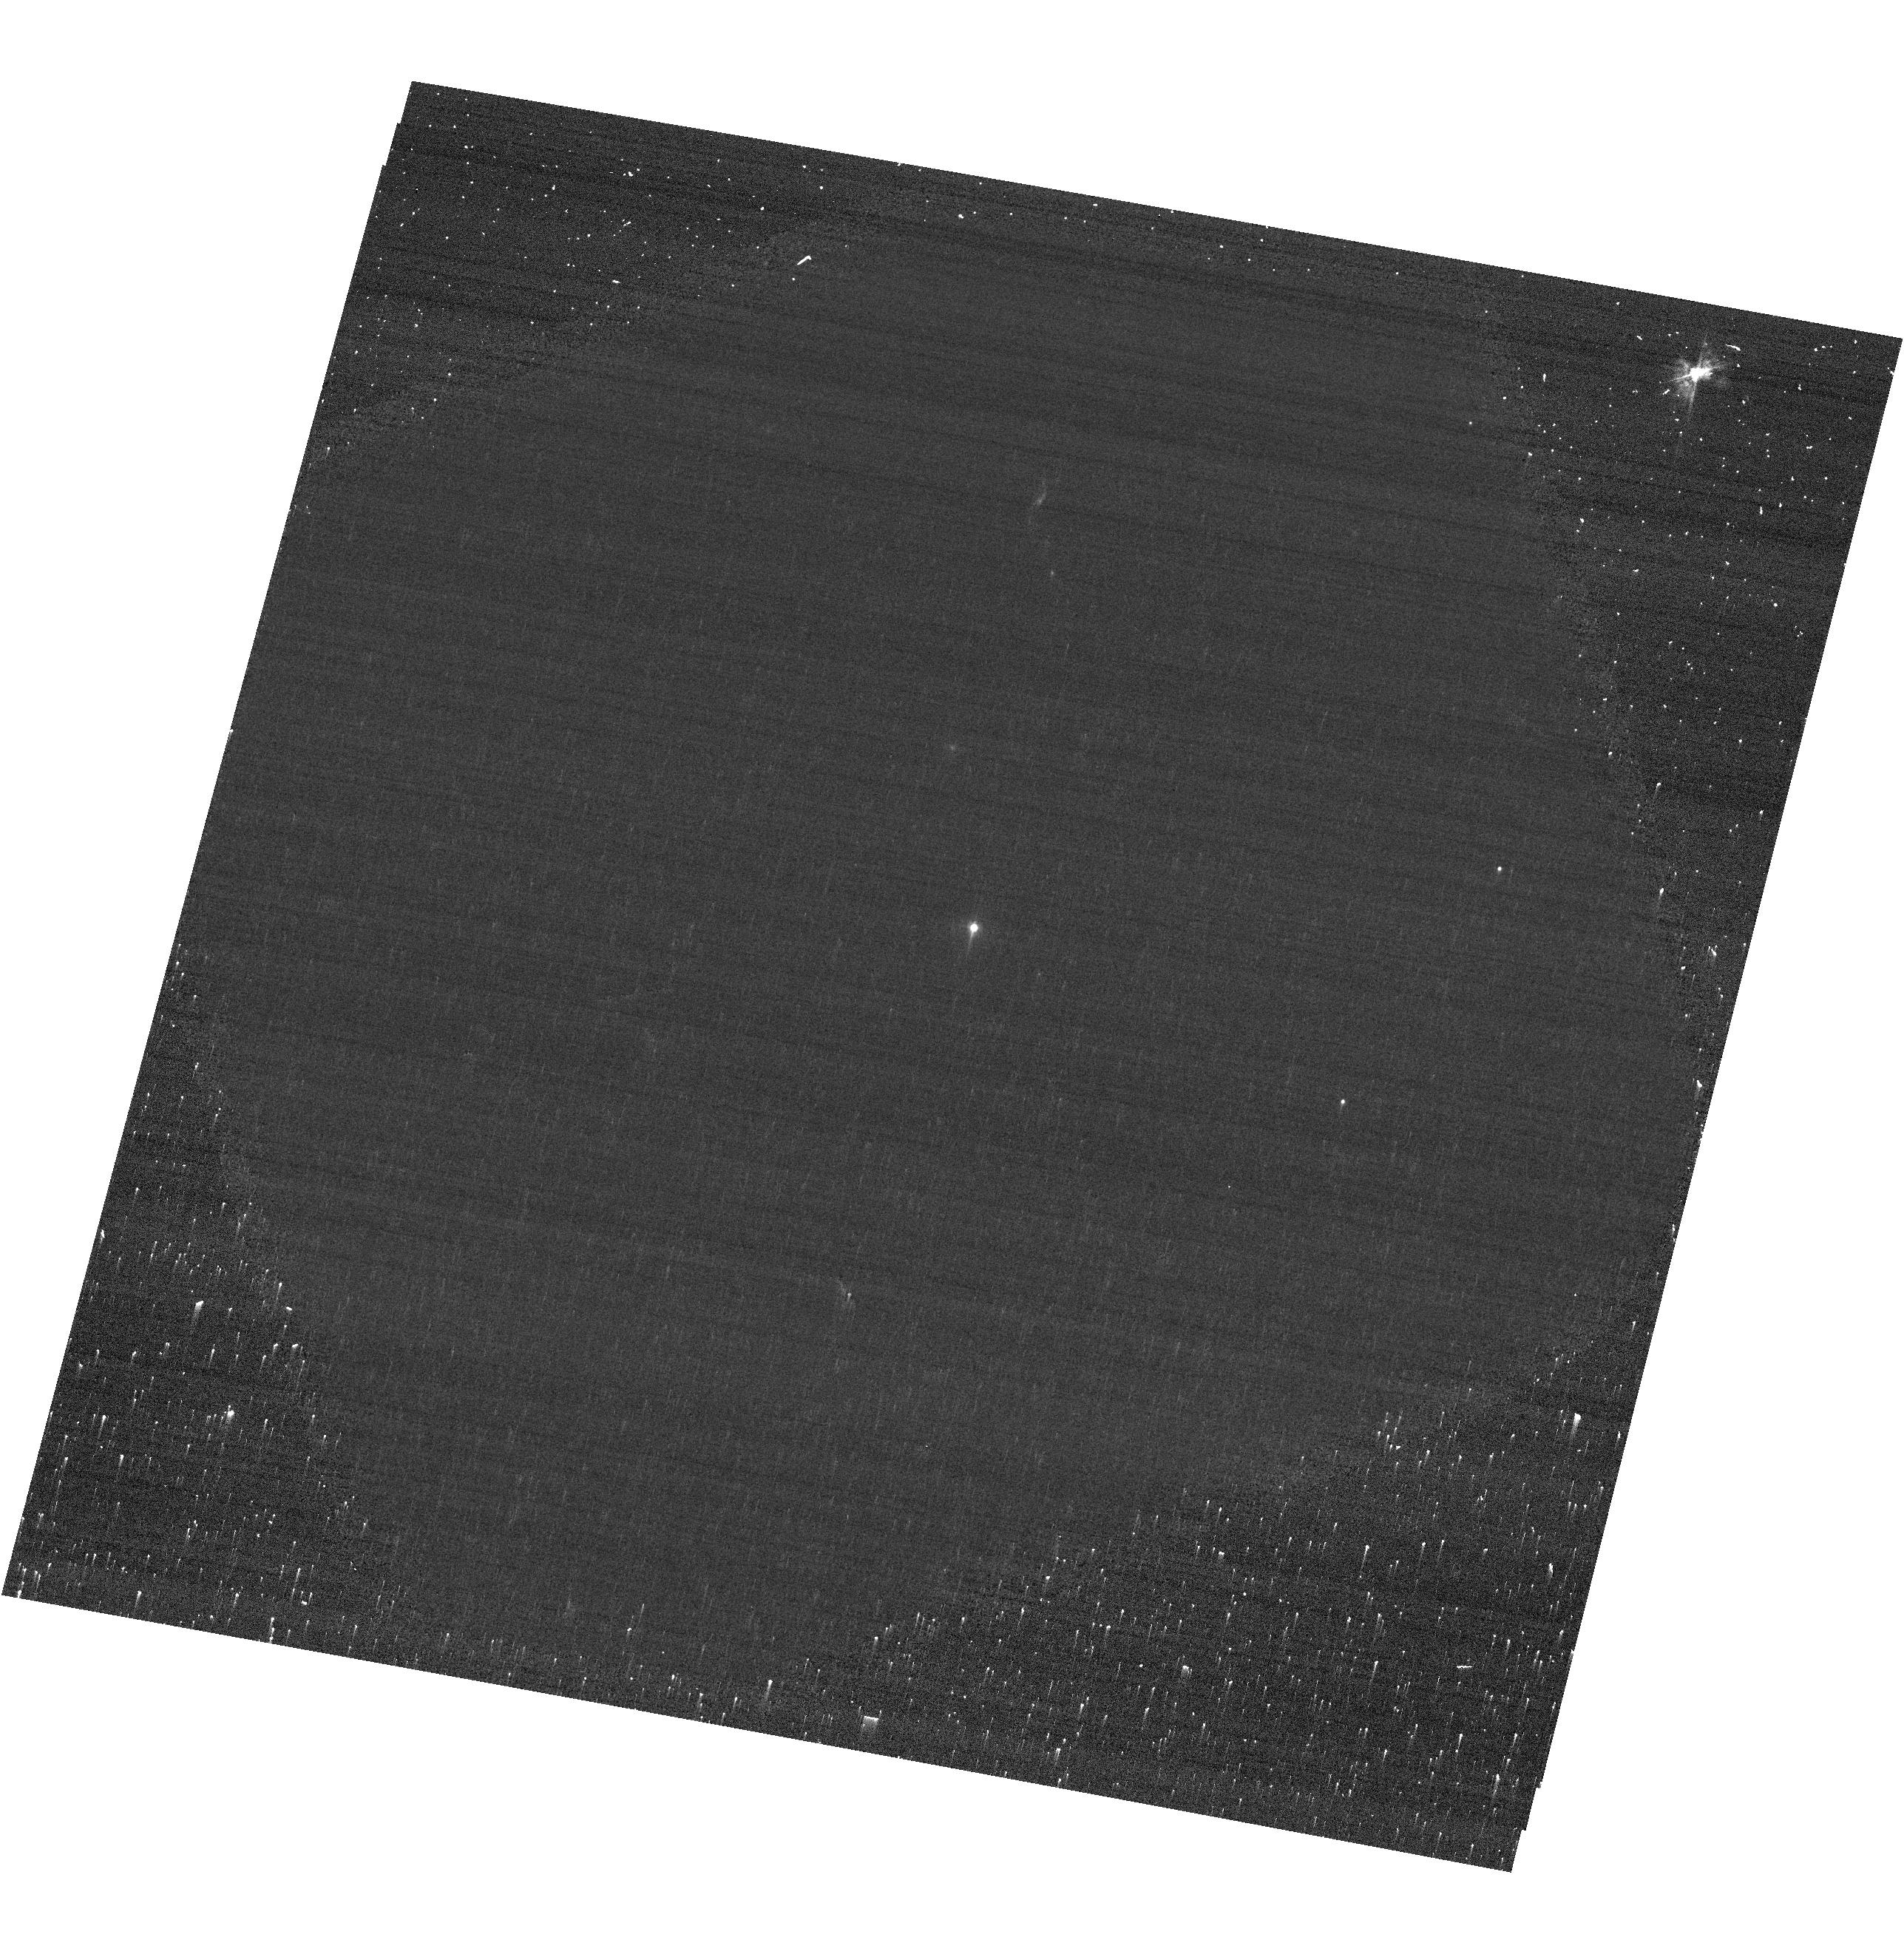
Target: ASASSN-2015LH
Instrument: ACS/WFC
Filter: F435W
Exposure: 7 min
Observation ID: hst_14348_01_acs_wfc_f435w-pol60uv_jcvh01

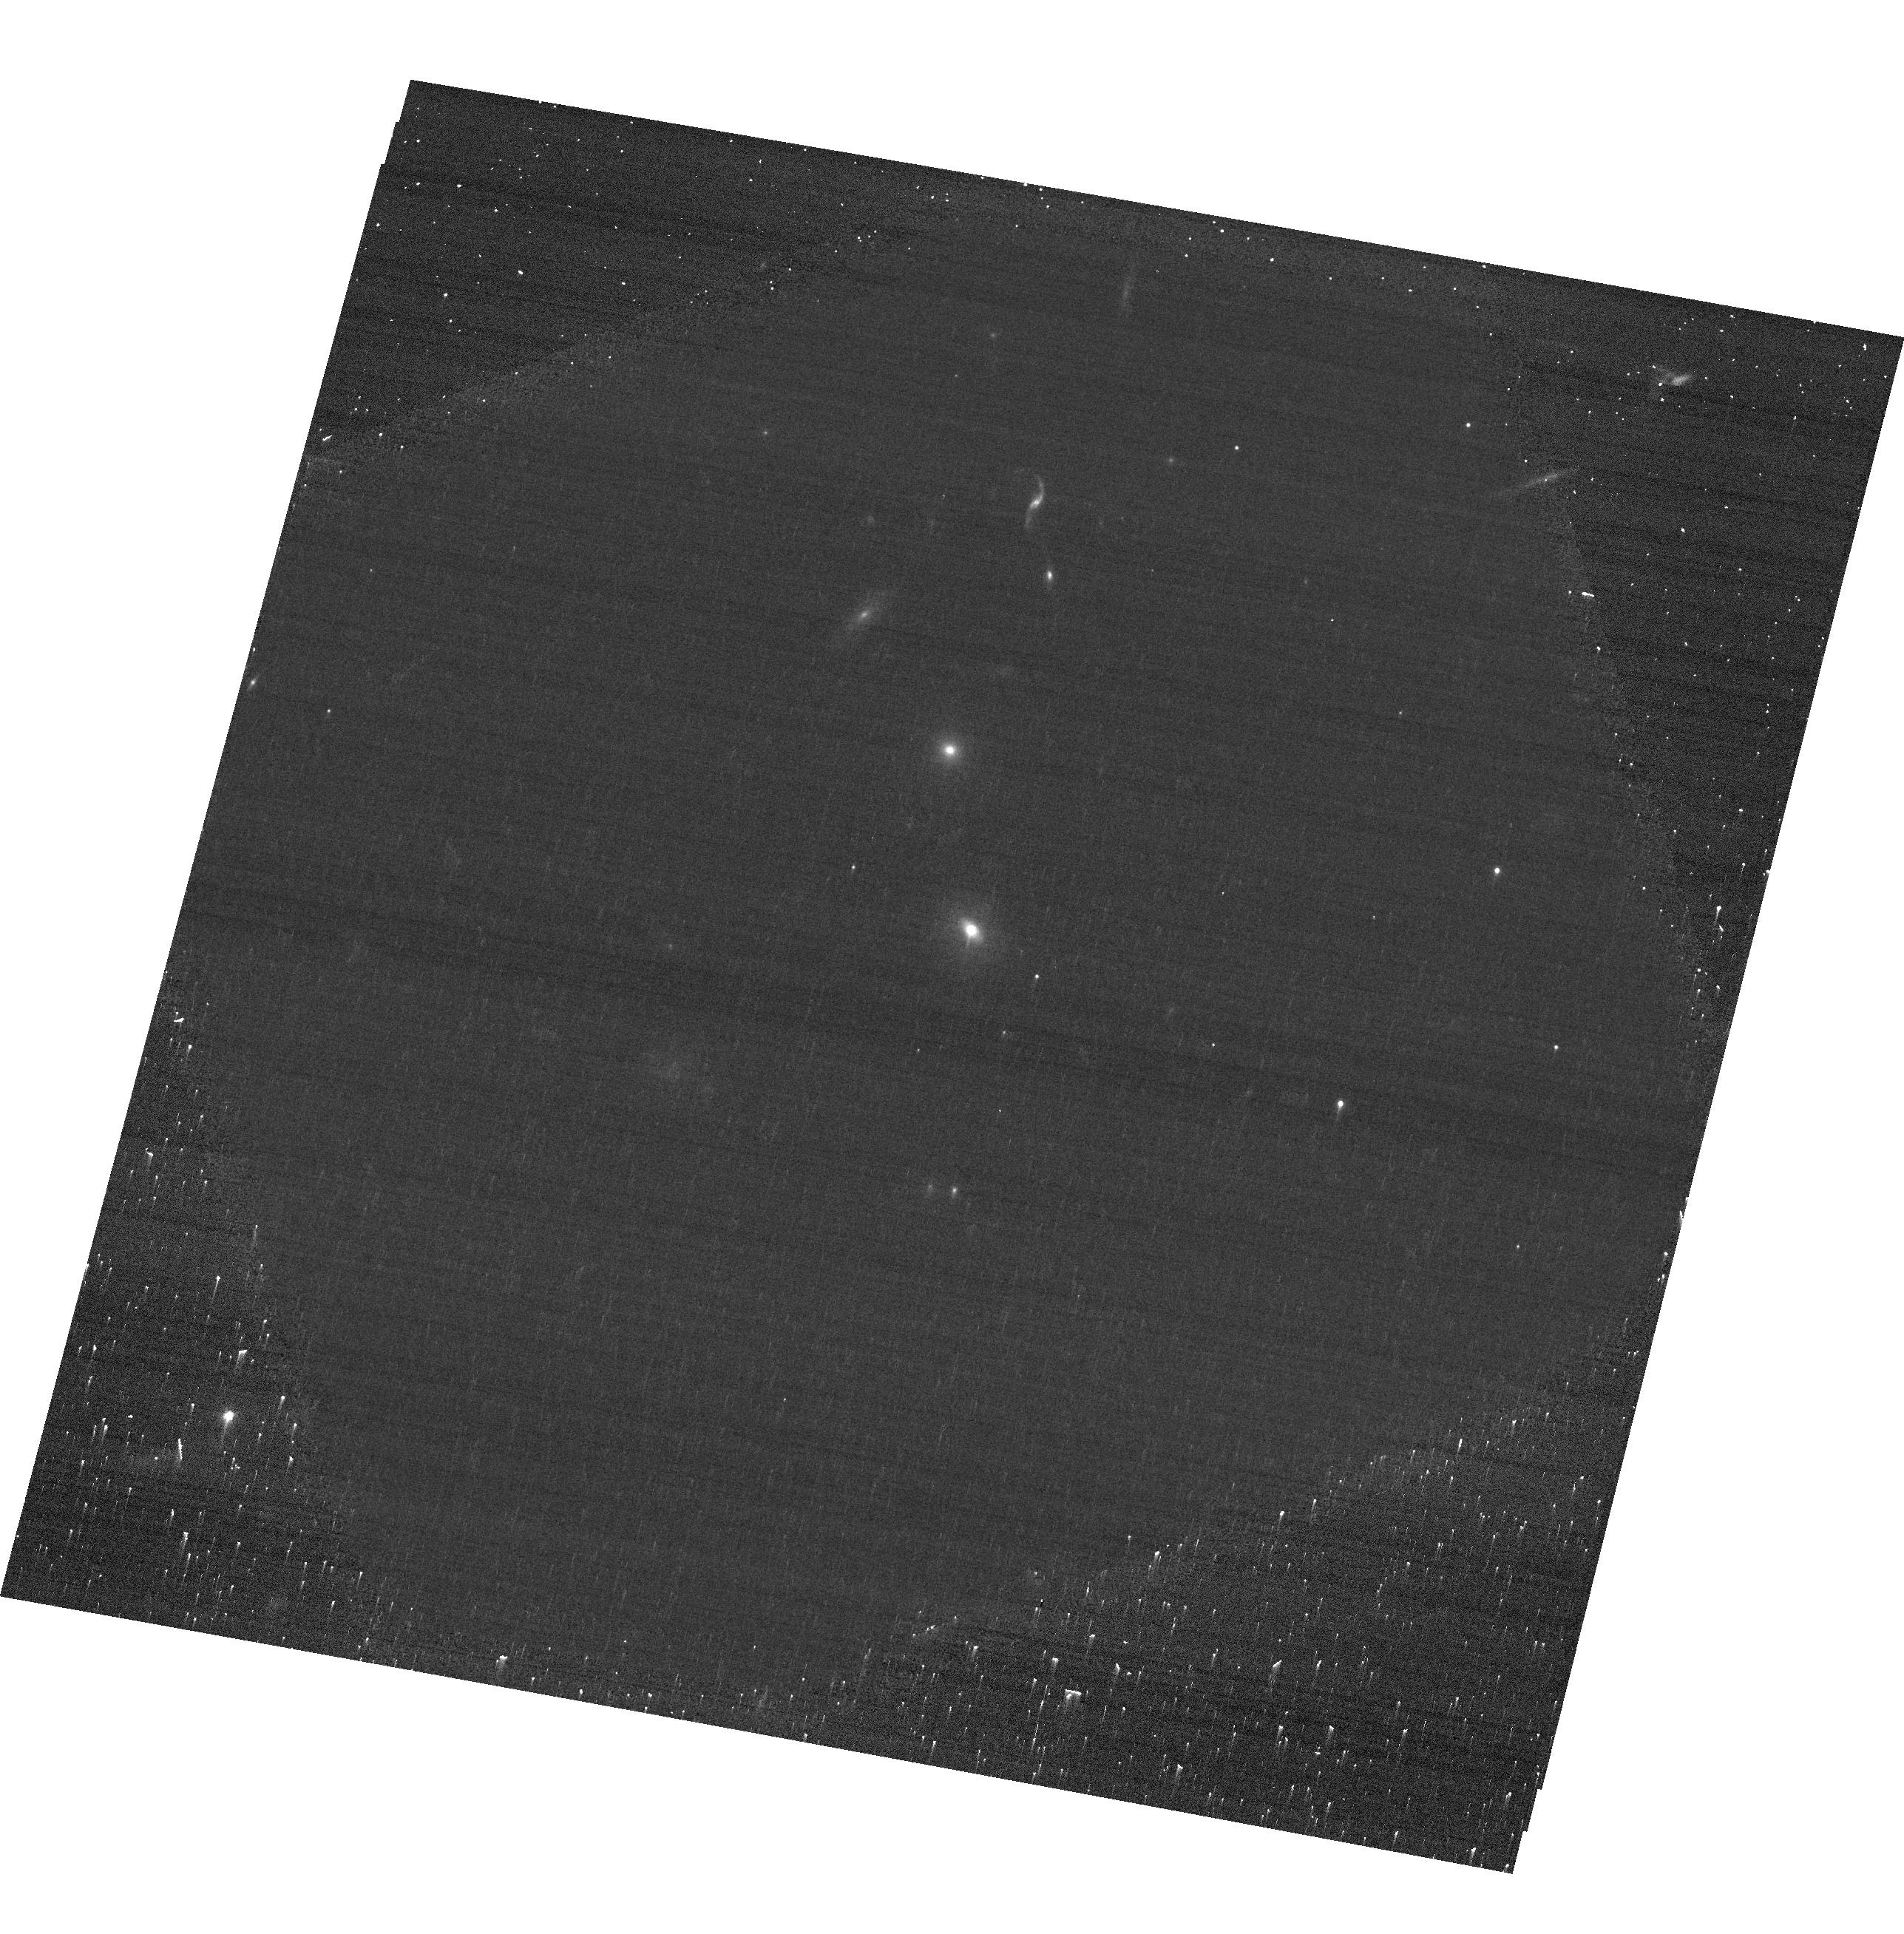
Target: ASASSN-2015LH
Instrument: ACS/WFC
Filter: F775W
Exposure: 7 min
Observation ID: hst_14348_01_acs_wfc_f775w-pol0v_jcvh01

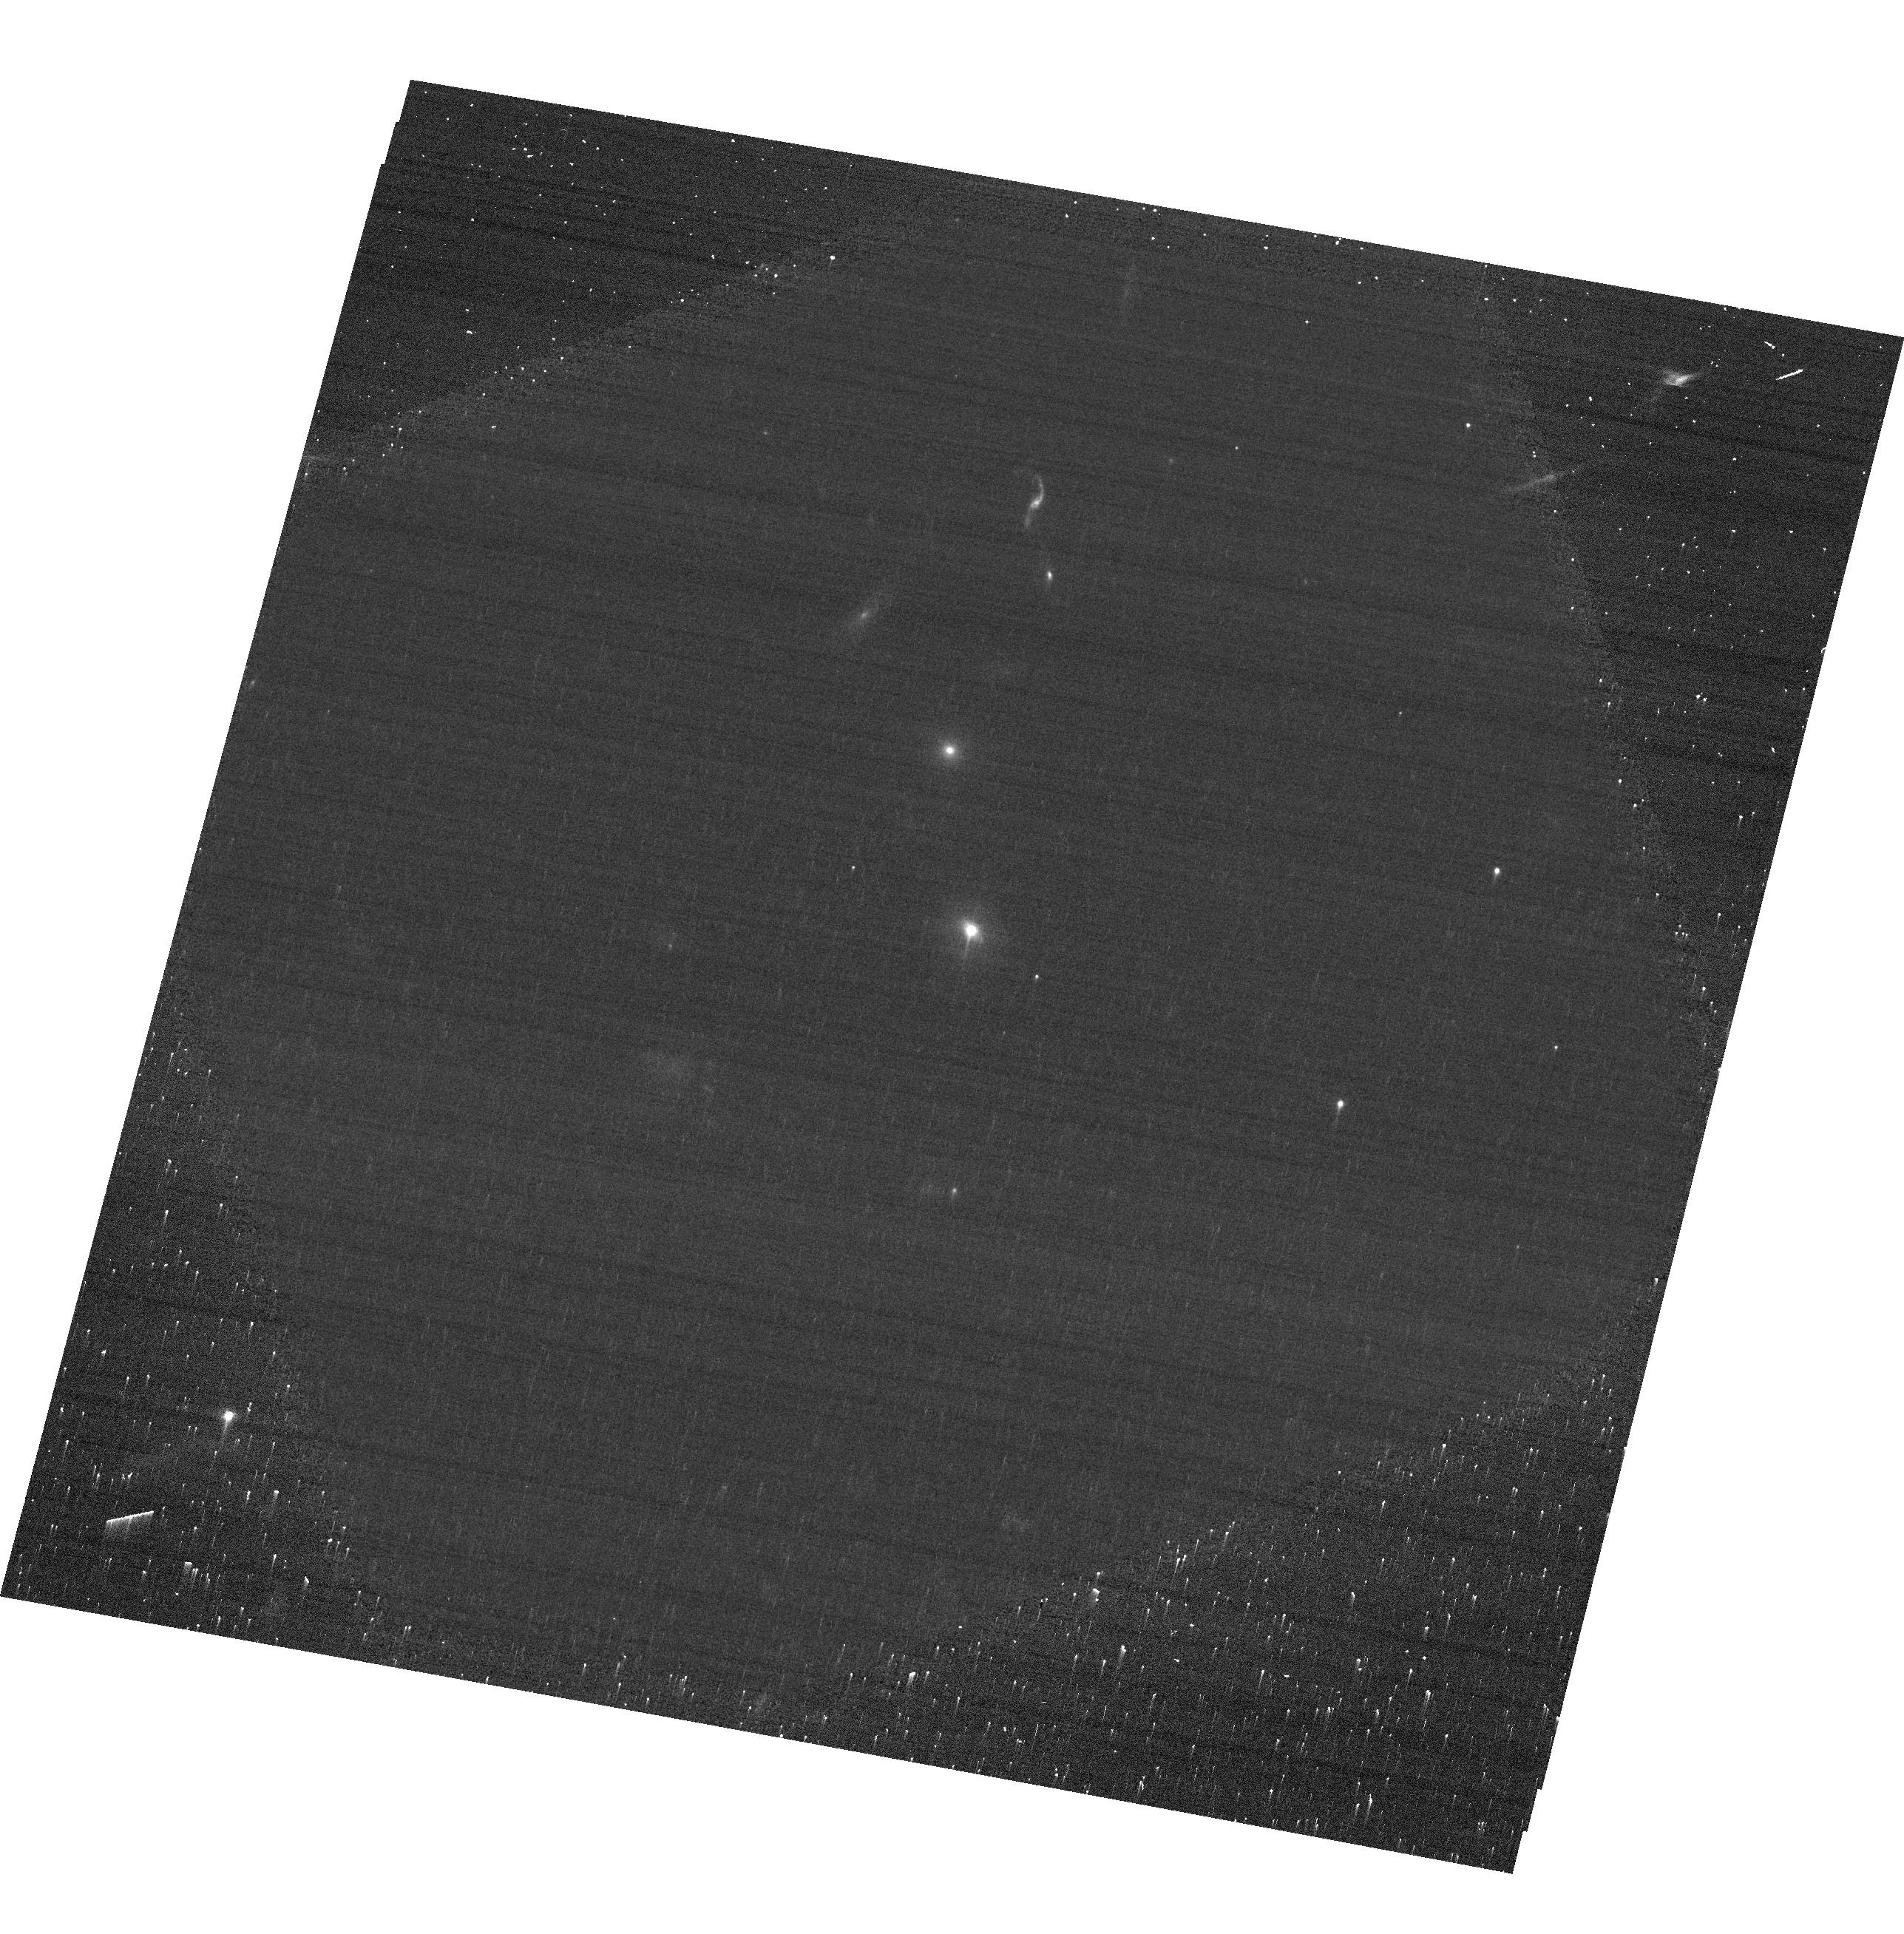
Target: ASASSN-2015LH
Instrument: ACS/WFC
Filter: F606W
Exposure: 6 min
Observation ID: hst_14348_01_acs_wfc_f606w-pol0v_jcvh01

Polarimetry of ASASSN-15lh as a probe of explosion physics of the most luminous supernova ever discovered (PI: Yang, Yi)

Barring any viewing-angle dependencies, ASASSN-2015lh is the most superluminous supernova (SLSN) ever observed. An important key to the understanding of any type of object is its shape. At redshift 0.23, this rare event is still within reach of the imaging polarimetric capabilities of HST, even at relatively late epochs. Linear continuum polarization measured to 0.5% will yield deviations from sphericity at the 5% level. Observations at multiple epochs will probe the disintegrating star at increasing geometric depth and ultimately enable causal physical processes such as massive-star core-collapse and disruption of a star by a black hole to be decisively tensioned against each other. Interstellar foreground polarization can be subtracted as the remaining signal after the light curve has faded to the background level. Any polarization by circumstellar matter can be identified by its dependency on wavelength, time, and angle and may contribute critical information about the progenitor and late phases of its evolution.